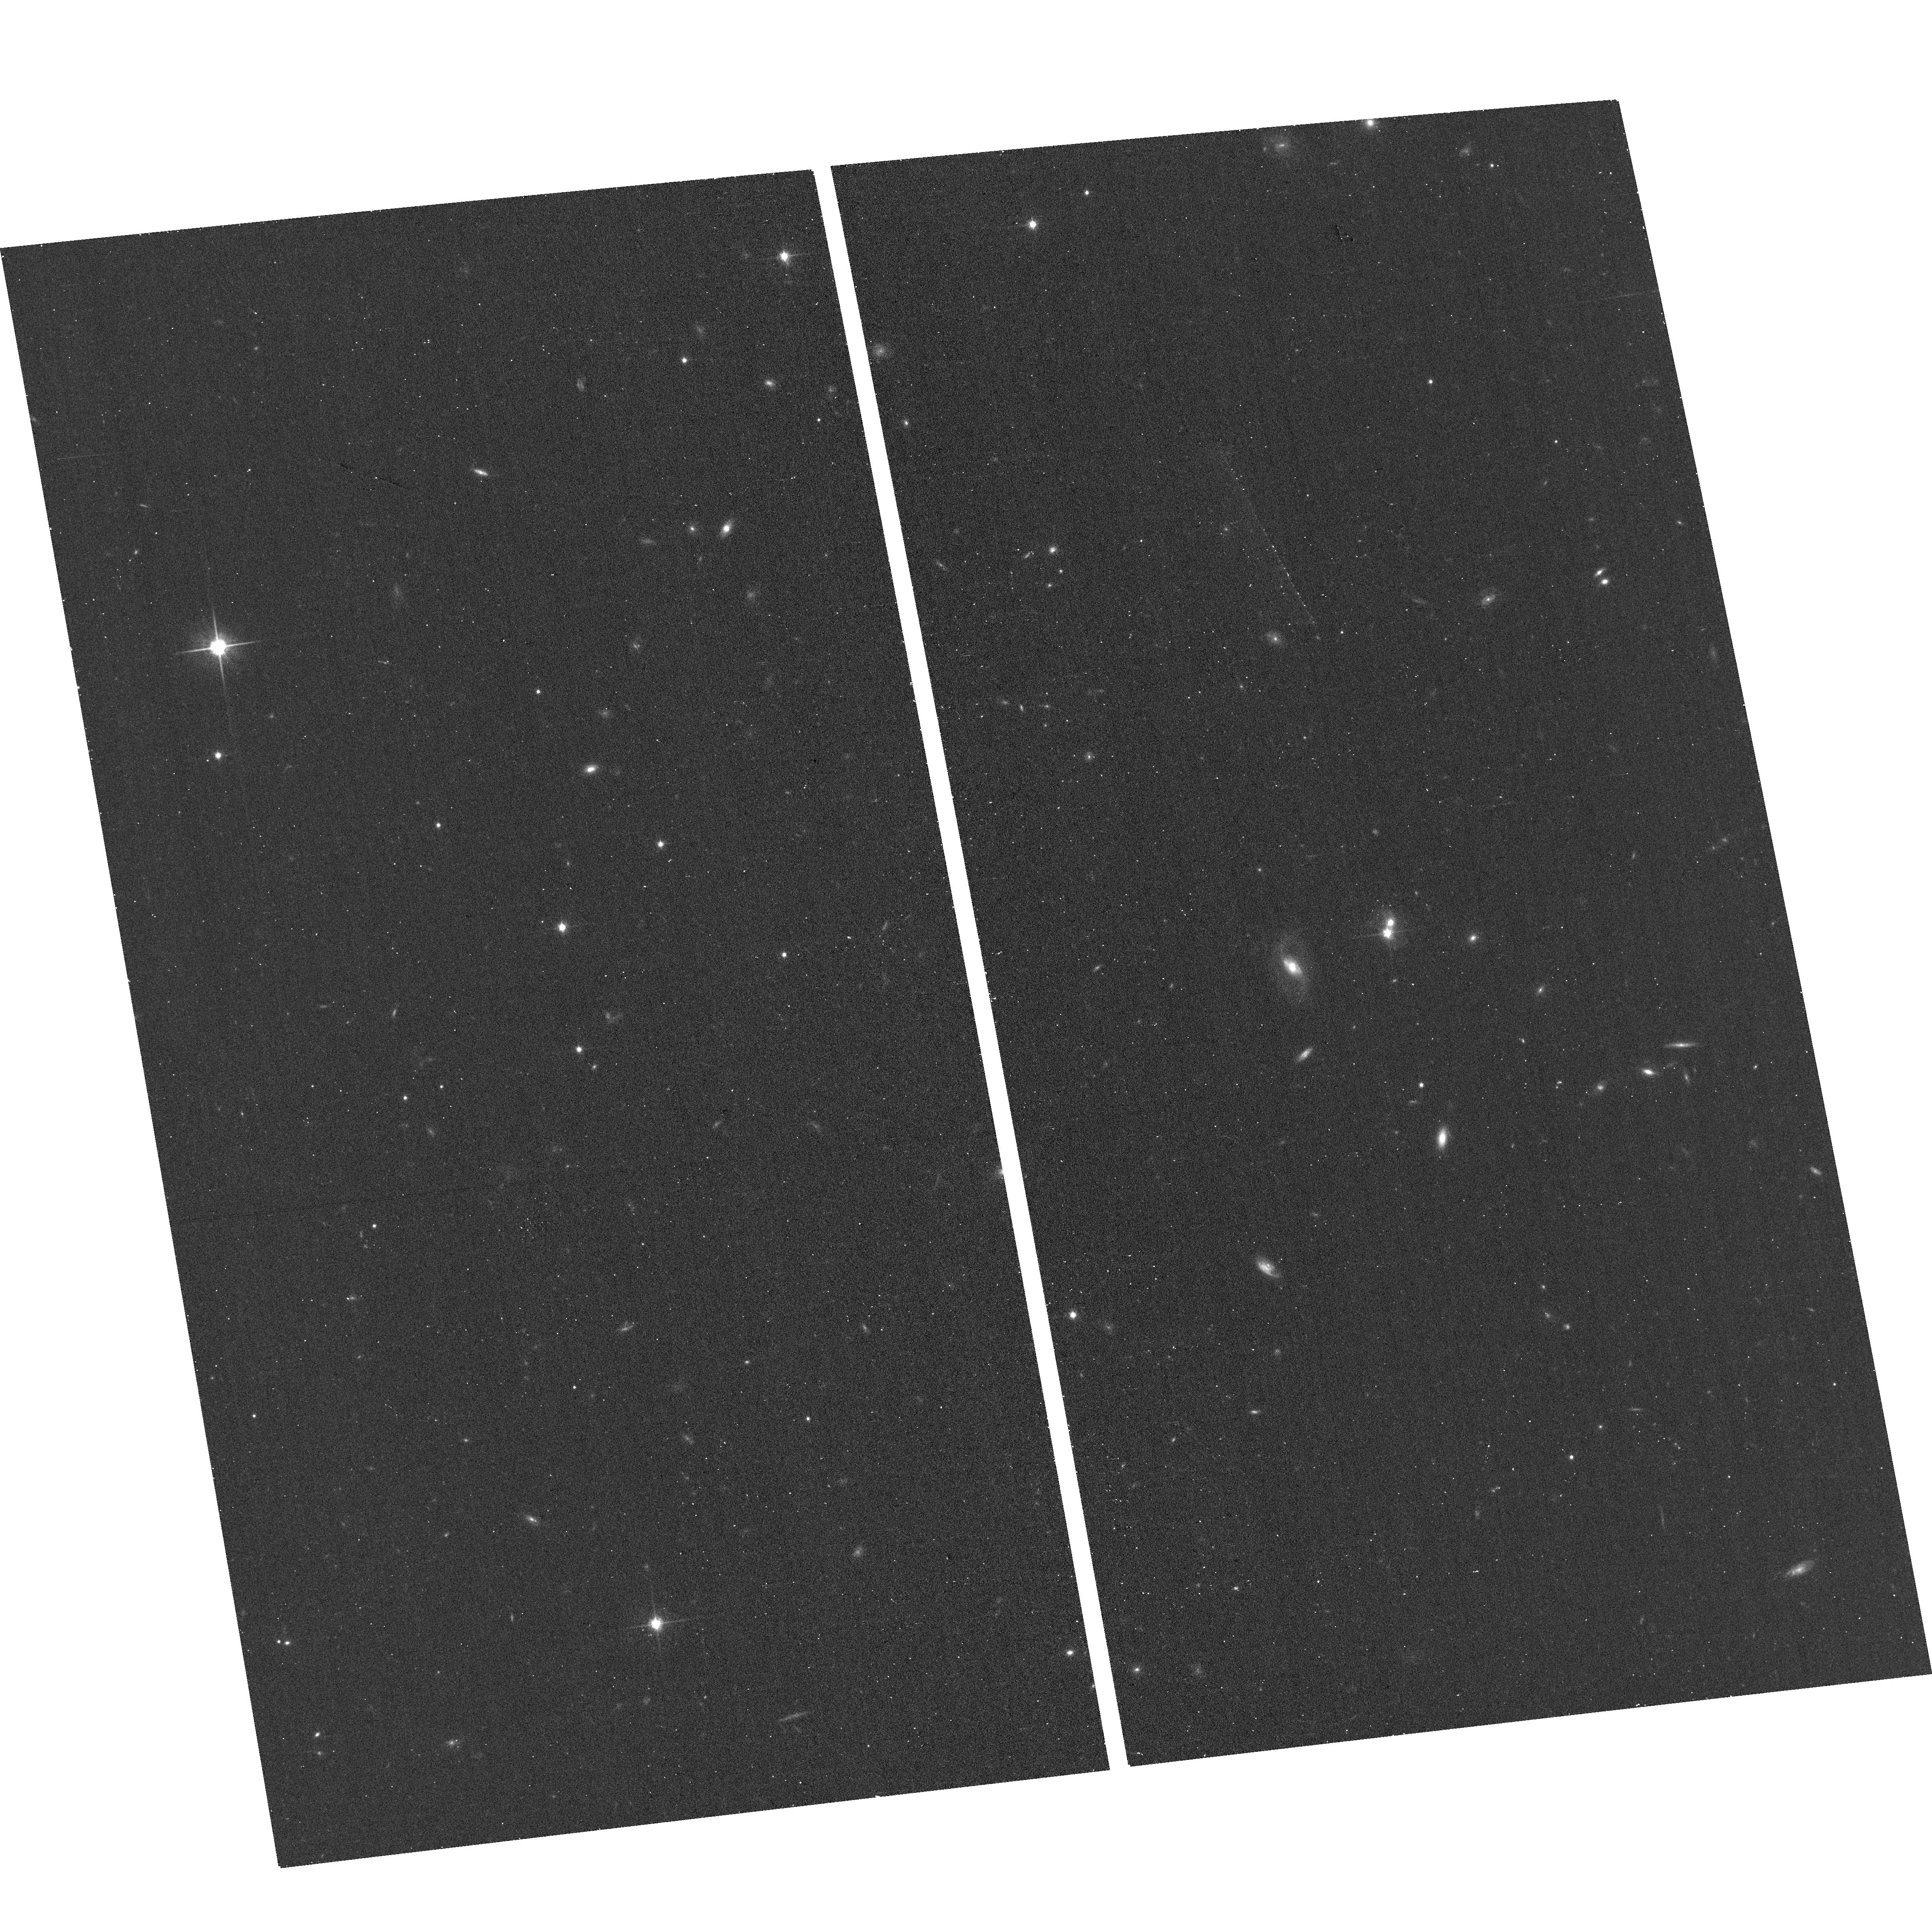
Target: J0311+0550
Instrument: ACS/WFC
Filter: F814W
Exposure: 11 min
Observation ID: hst_17308_60_acs_wfc_f814w_jf5660

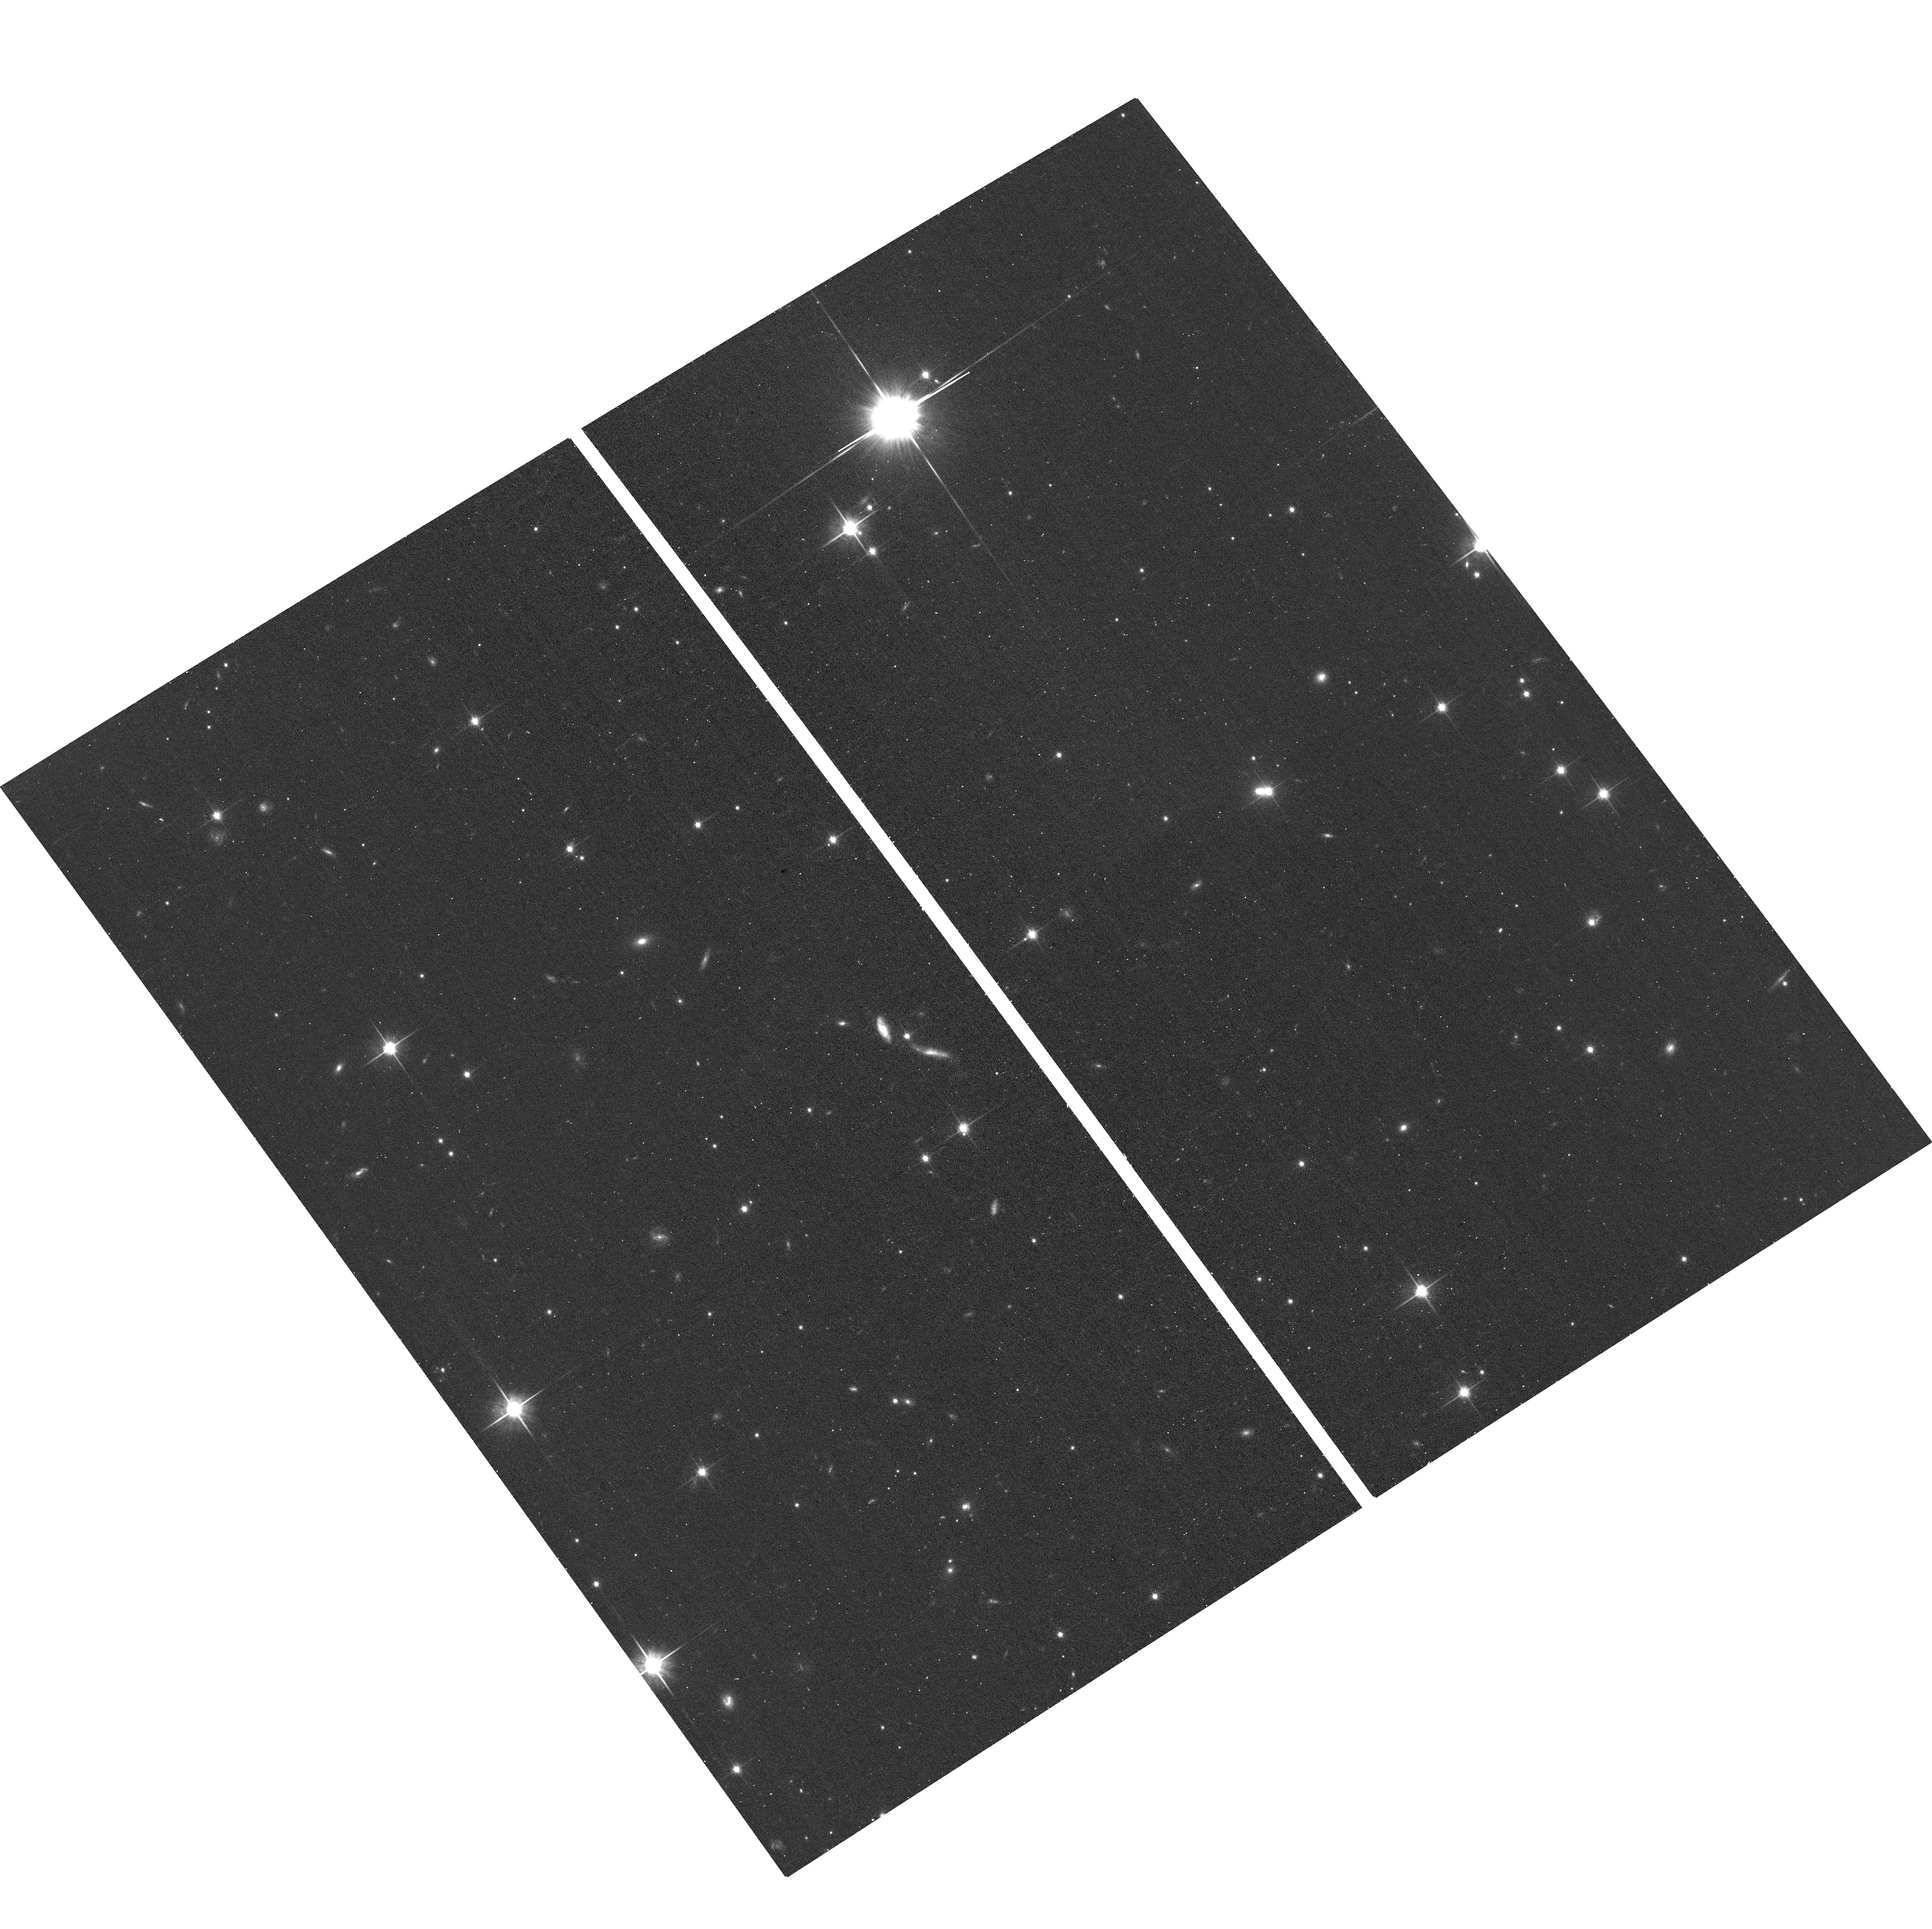
Target: J0740+0635
Instrument: ACS/WFC
Filter: F814W
Exposure: 11 min
Observation ID: hst_17308_0u_acs_wfc_f814w_jf560u

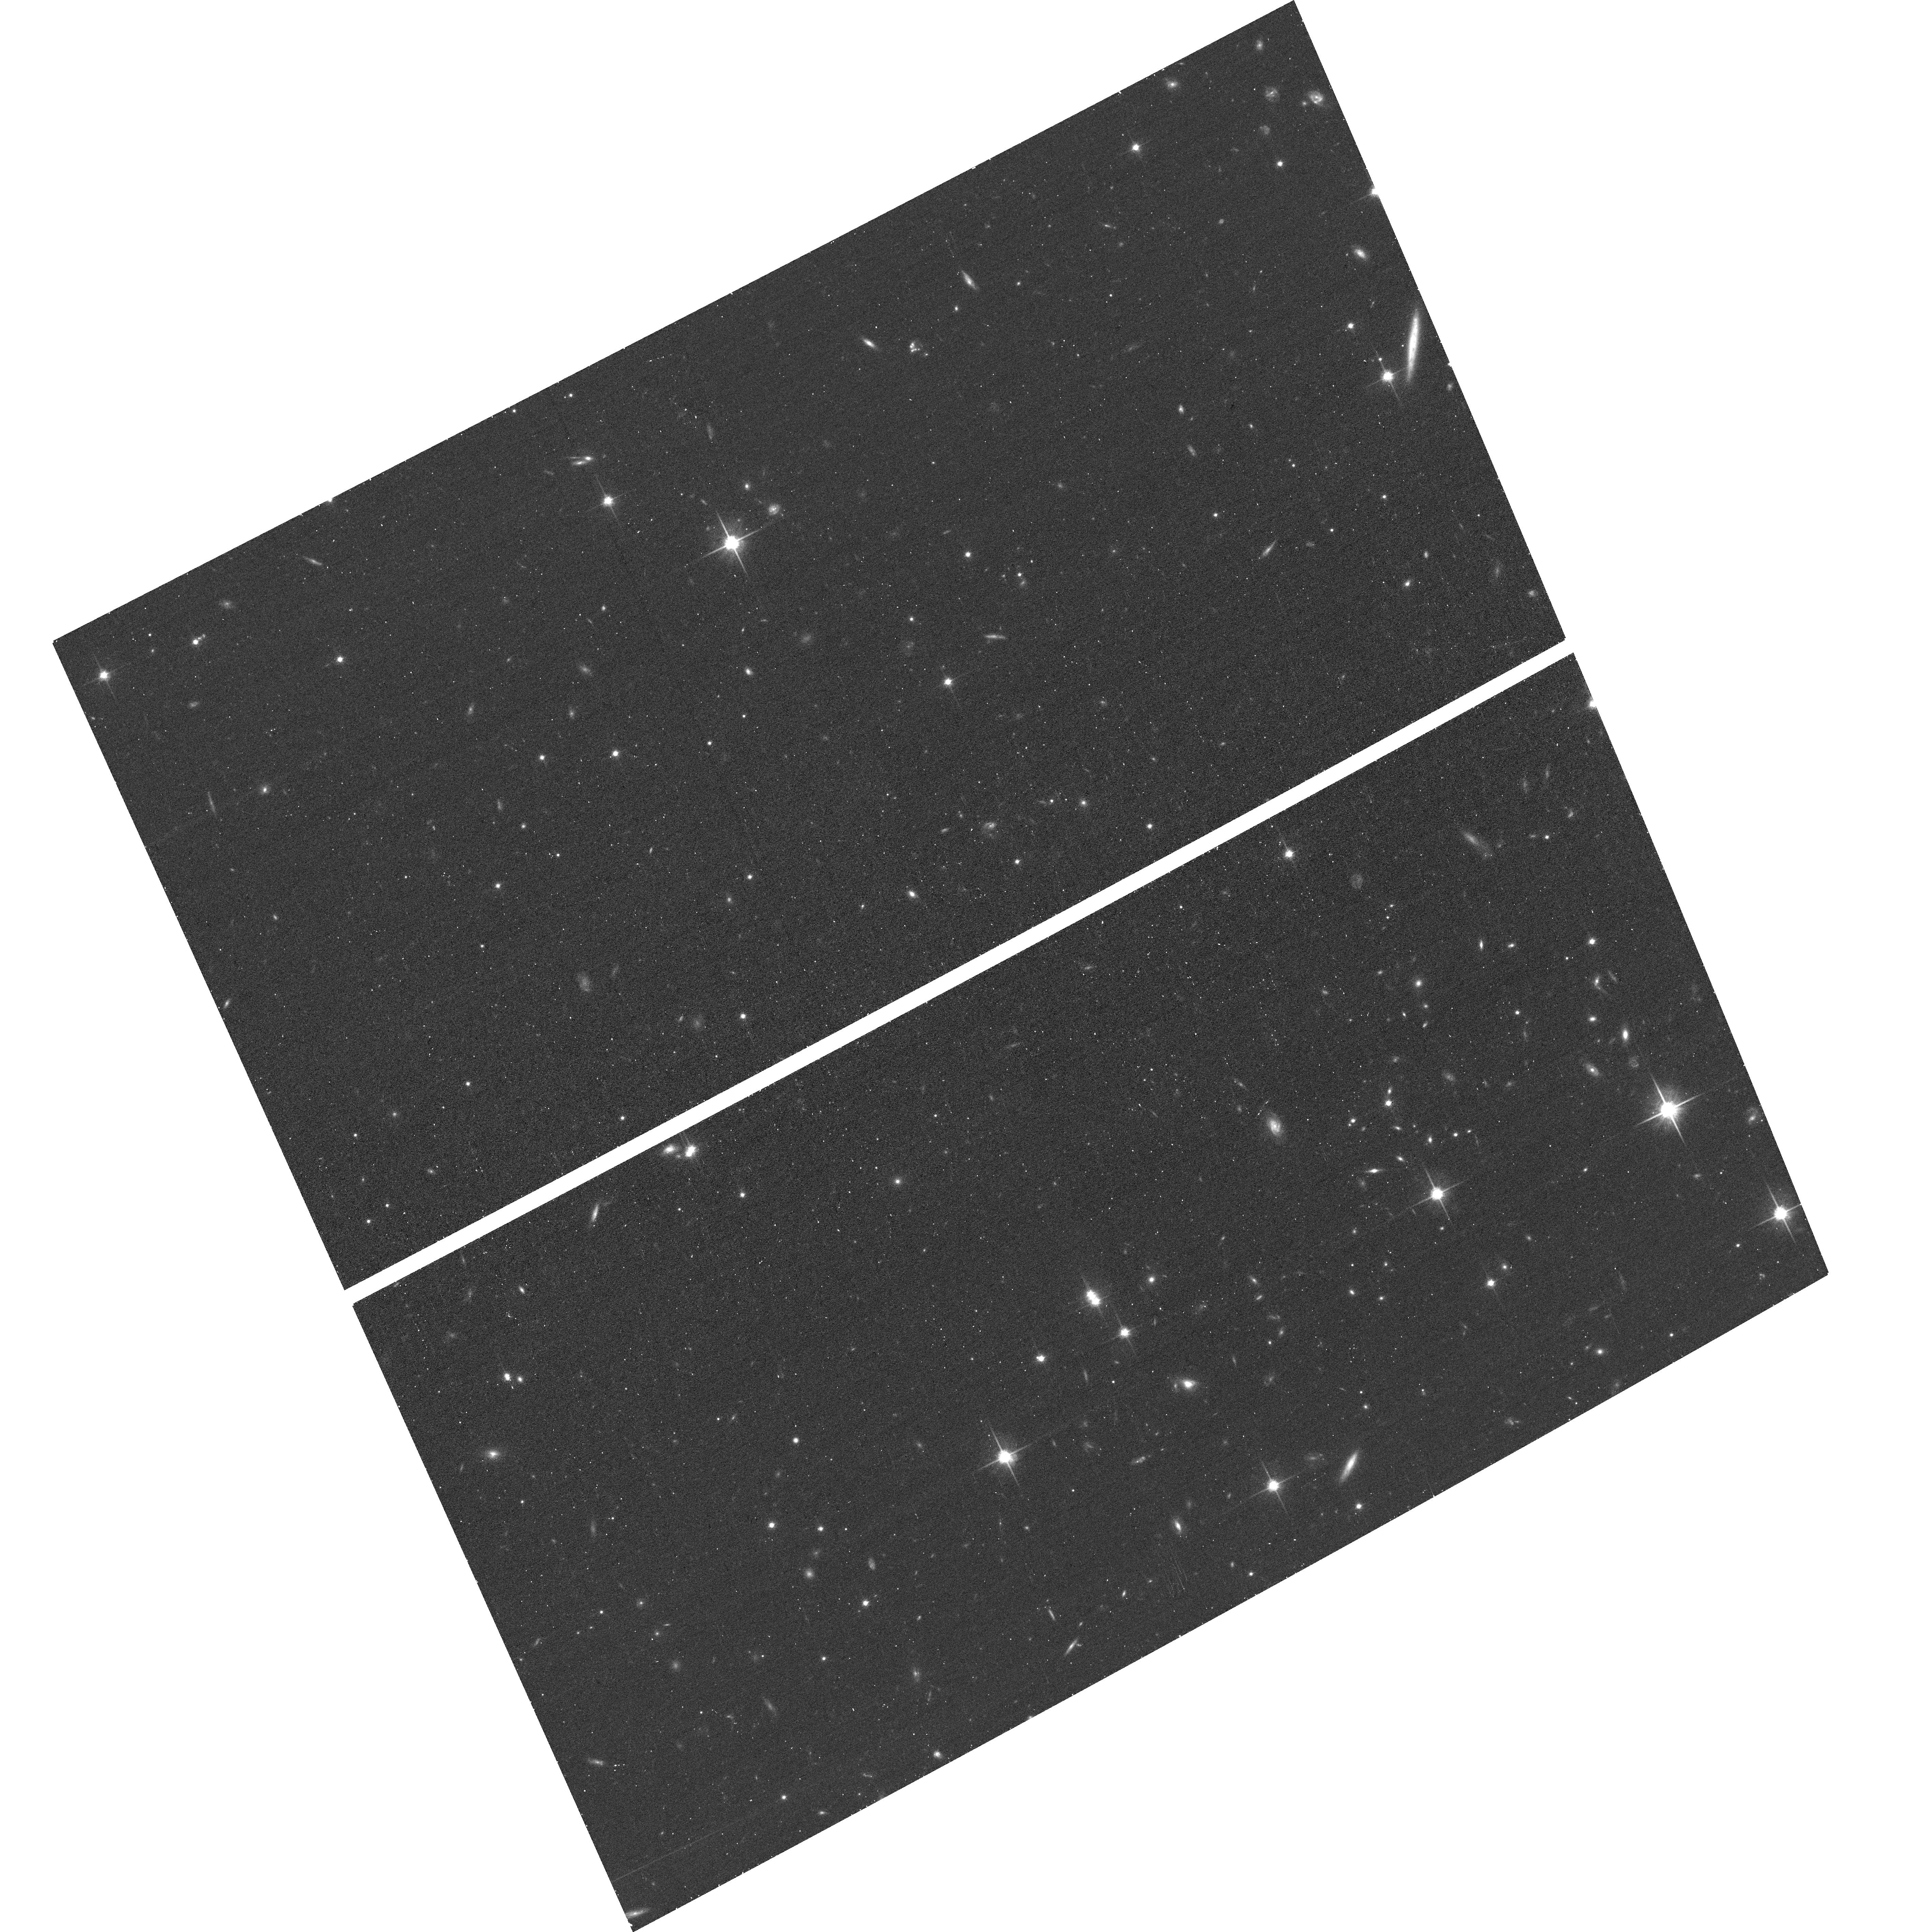
Target: J0140+4107
Instrument: ACS/WFC
Filter: F814W
Exposure: 11 min
Observation ID: hst_17308_27_acs_wfc_f814w_jf5627

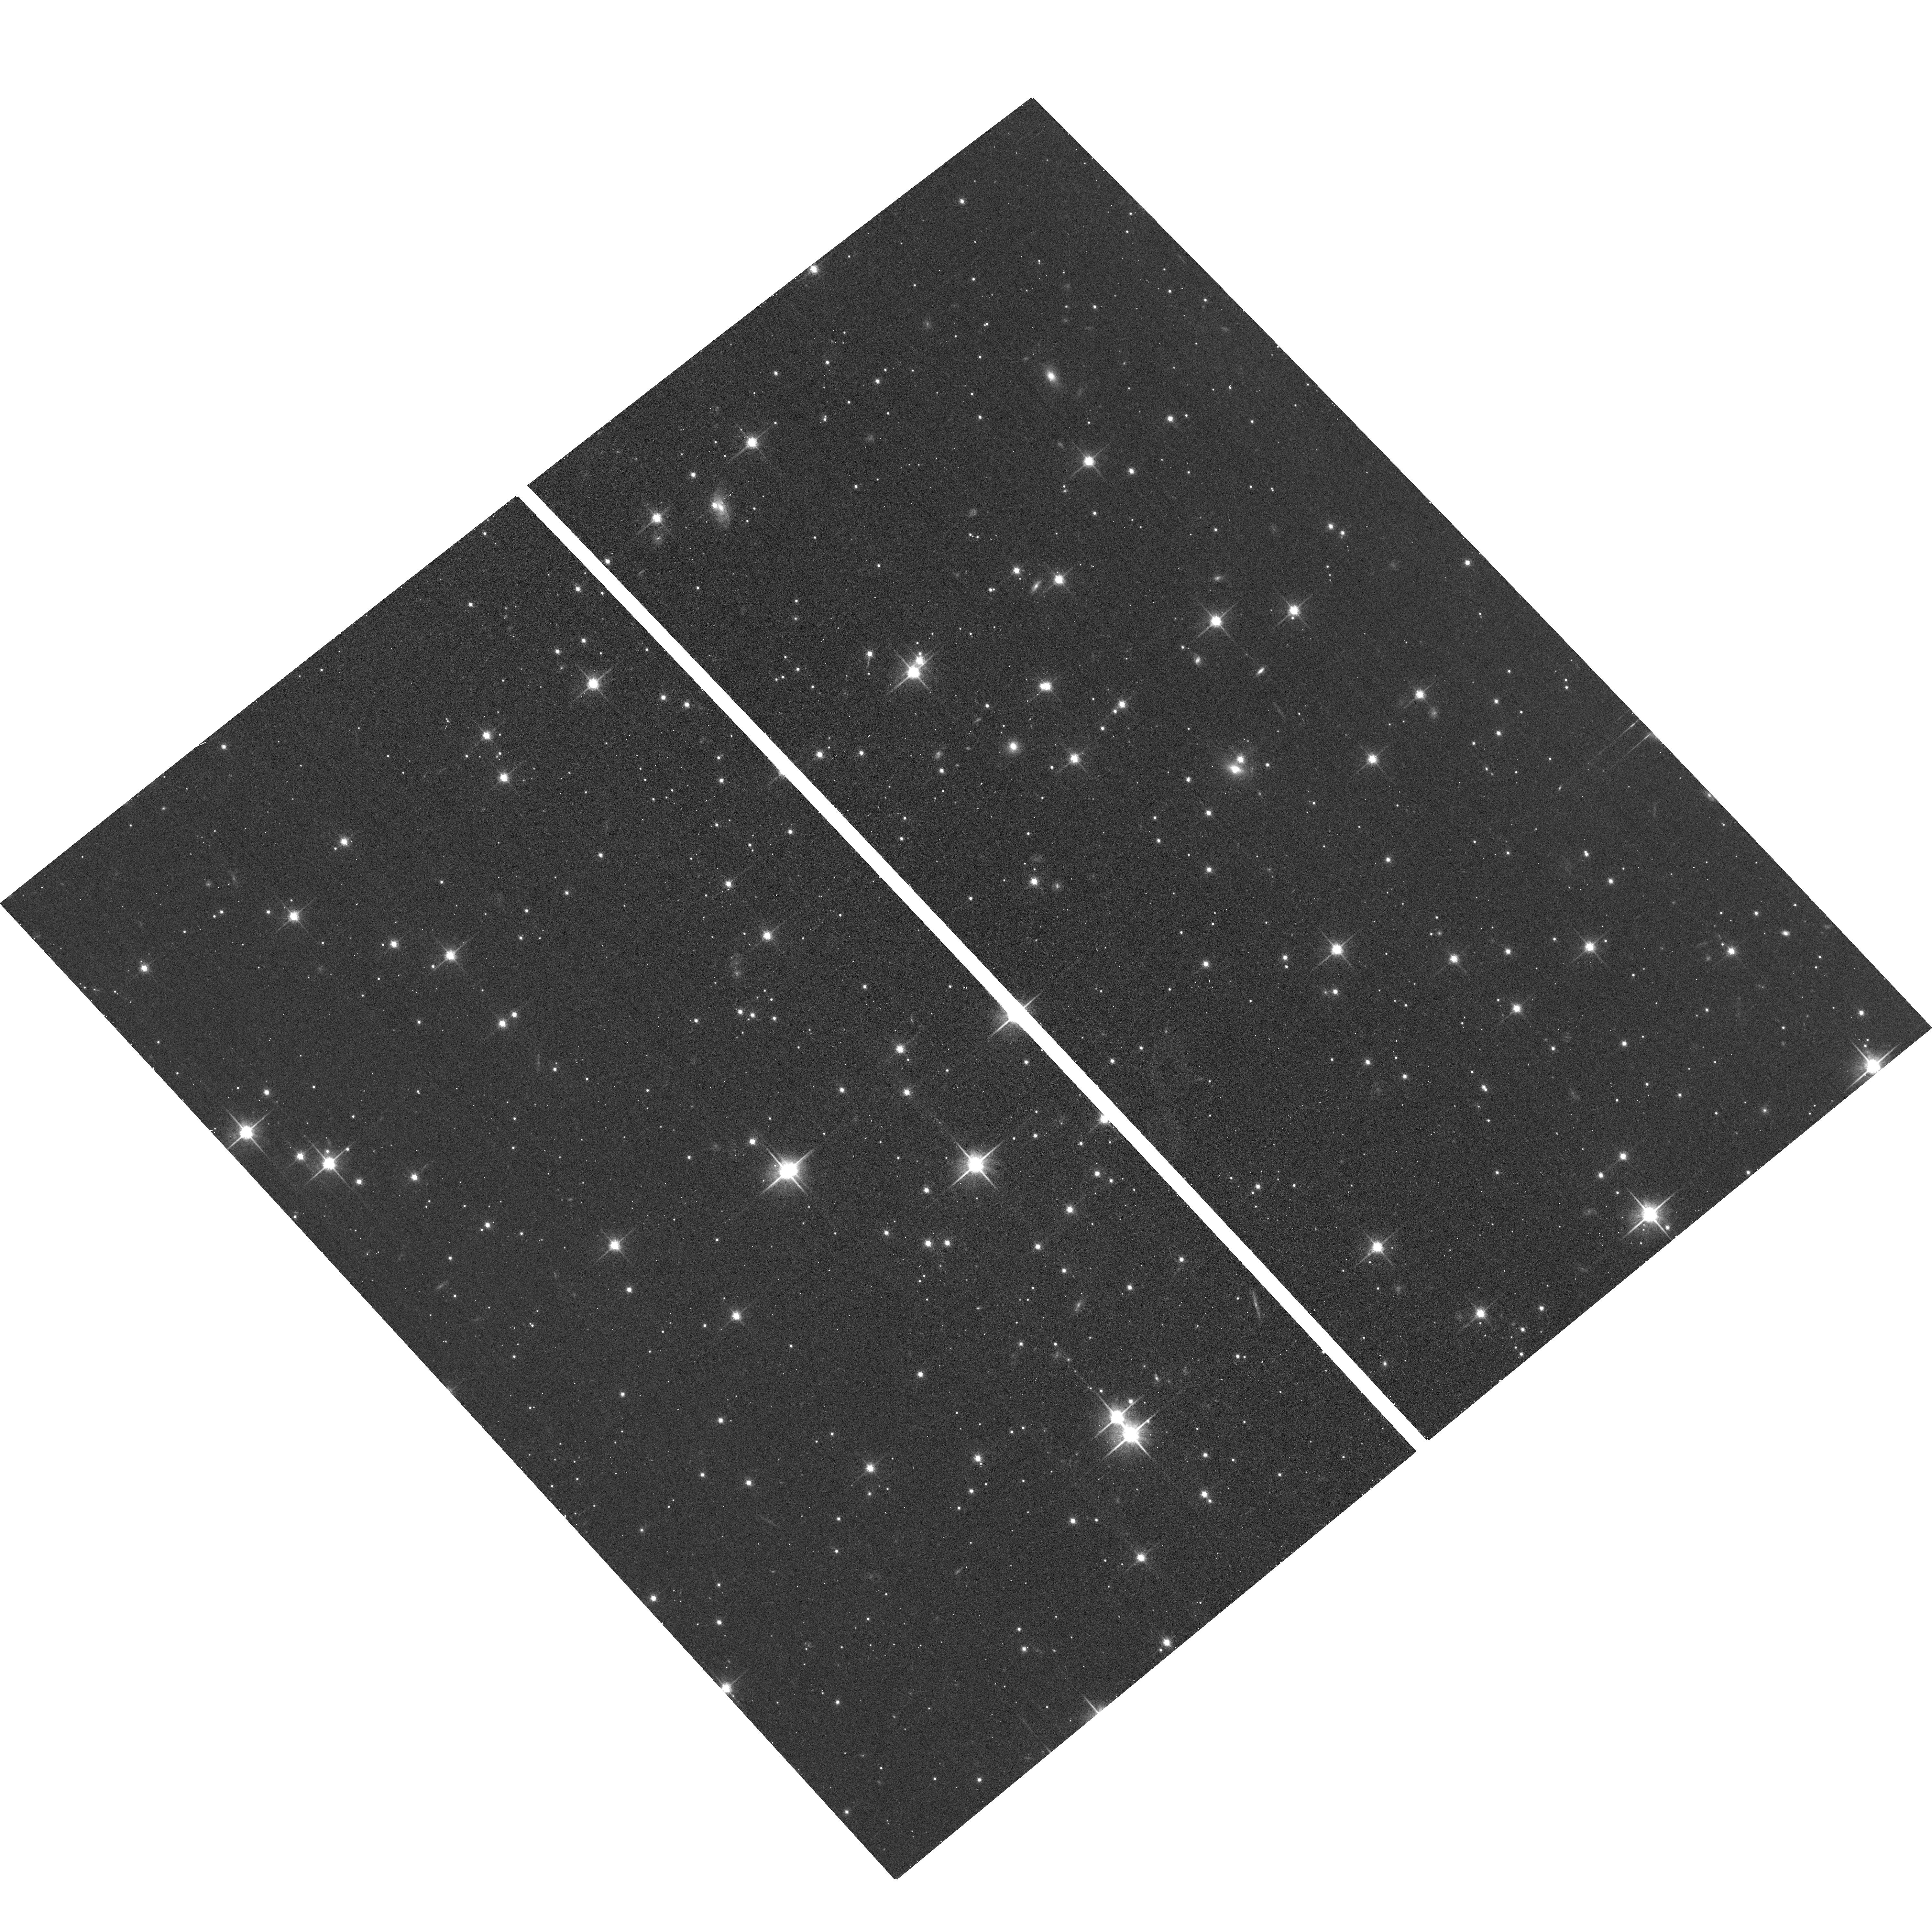
Target: J1548-2914
Instrument: ACS/WFC
Filter: F814W
Exposure: 11 min
Observation ID: hst_17308_7s_acs_wfc_f814w_jf567s

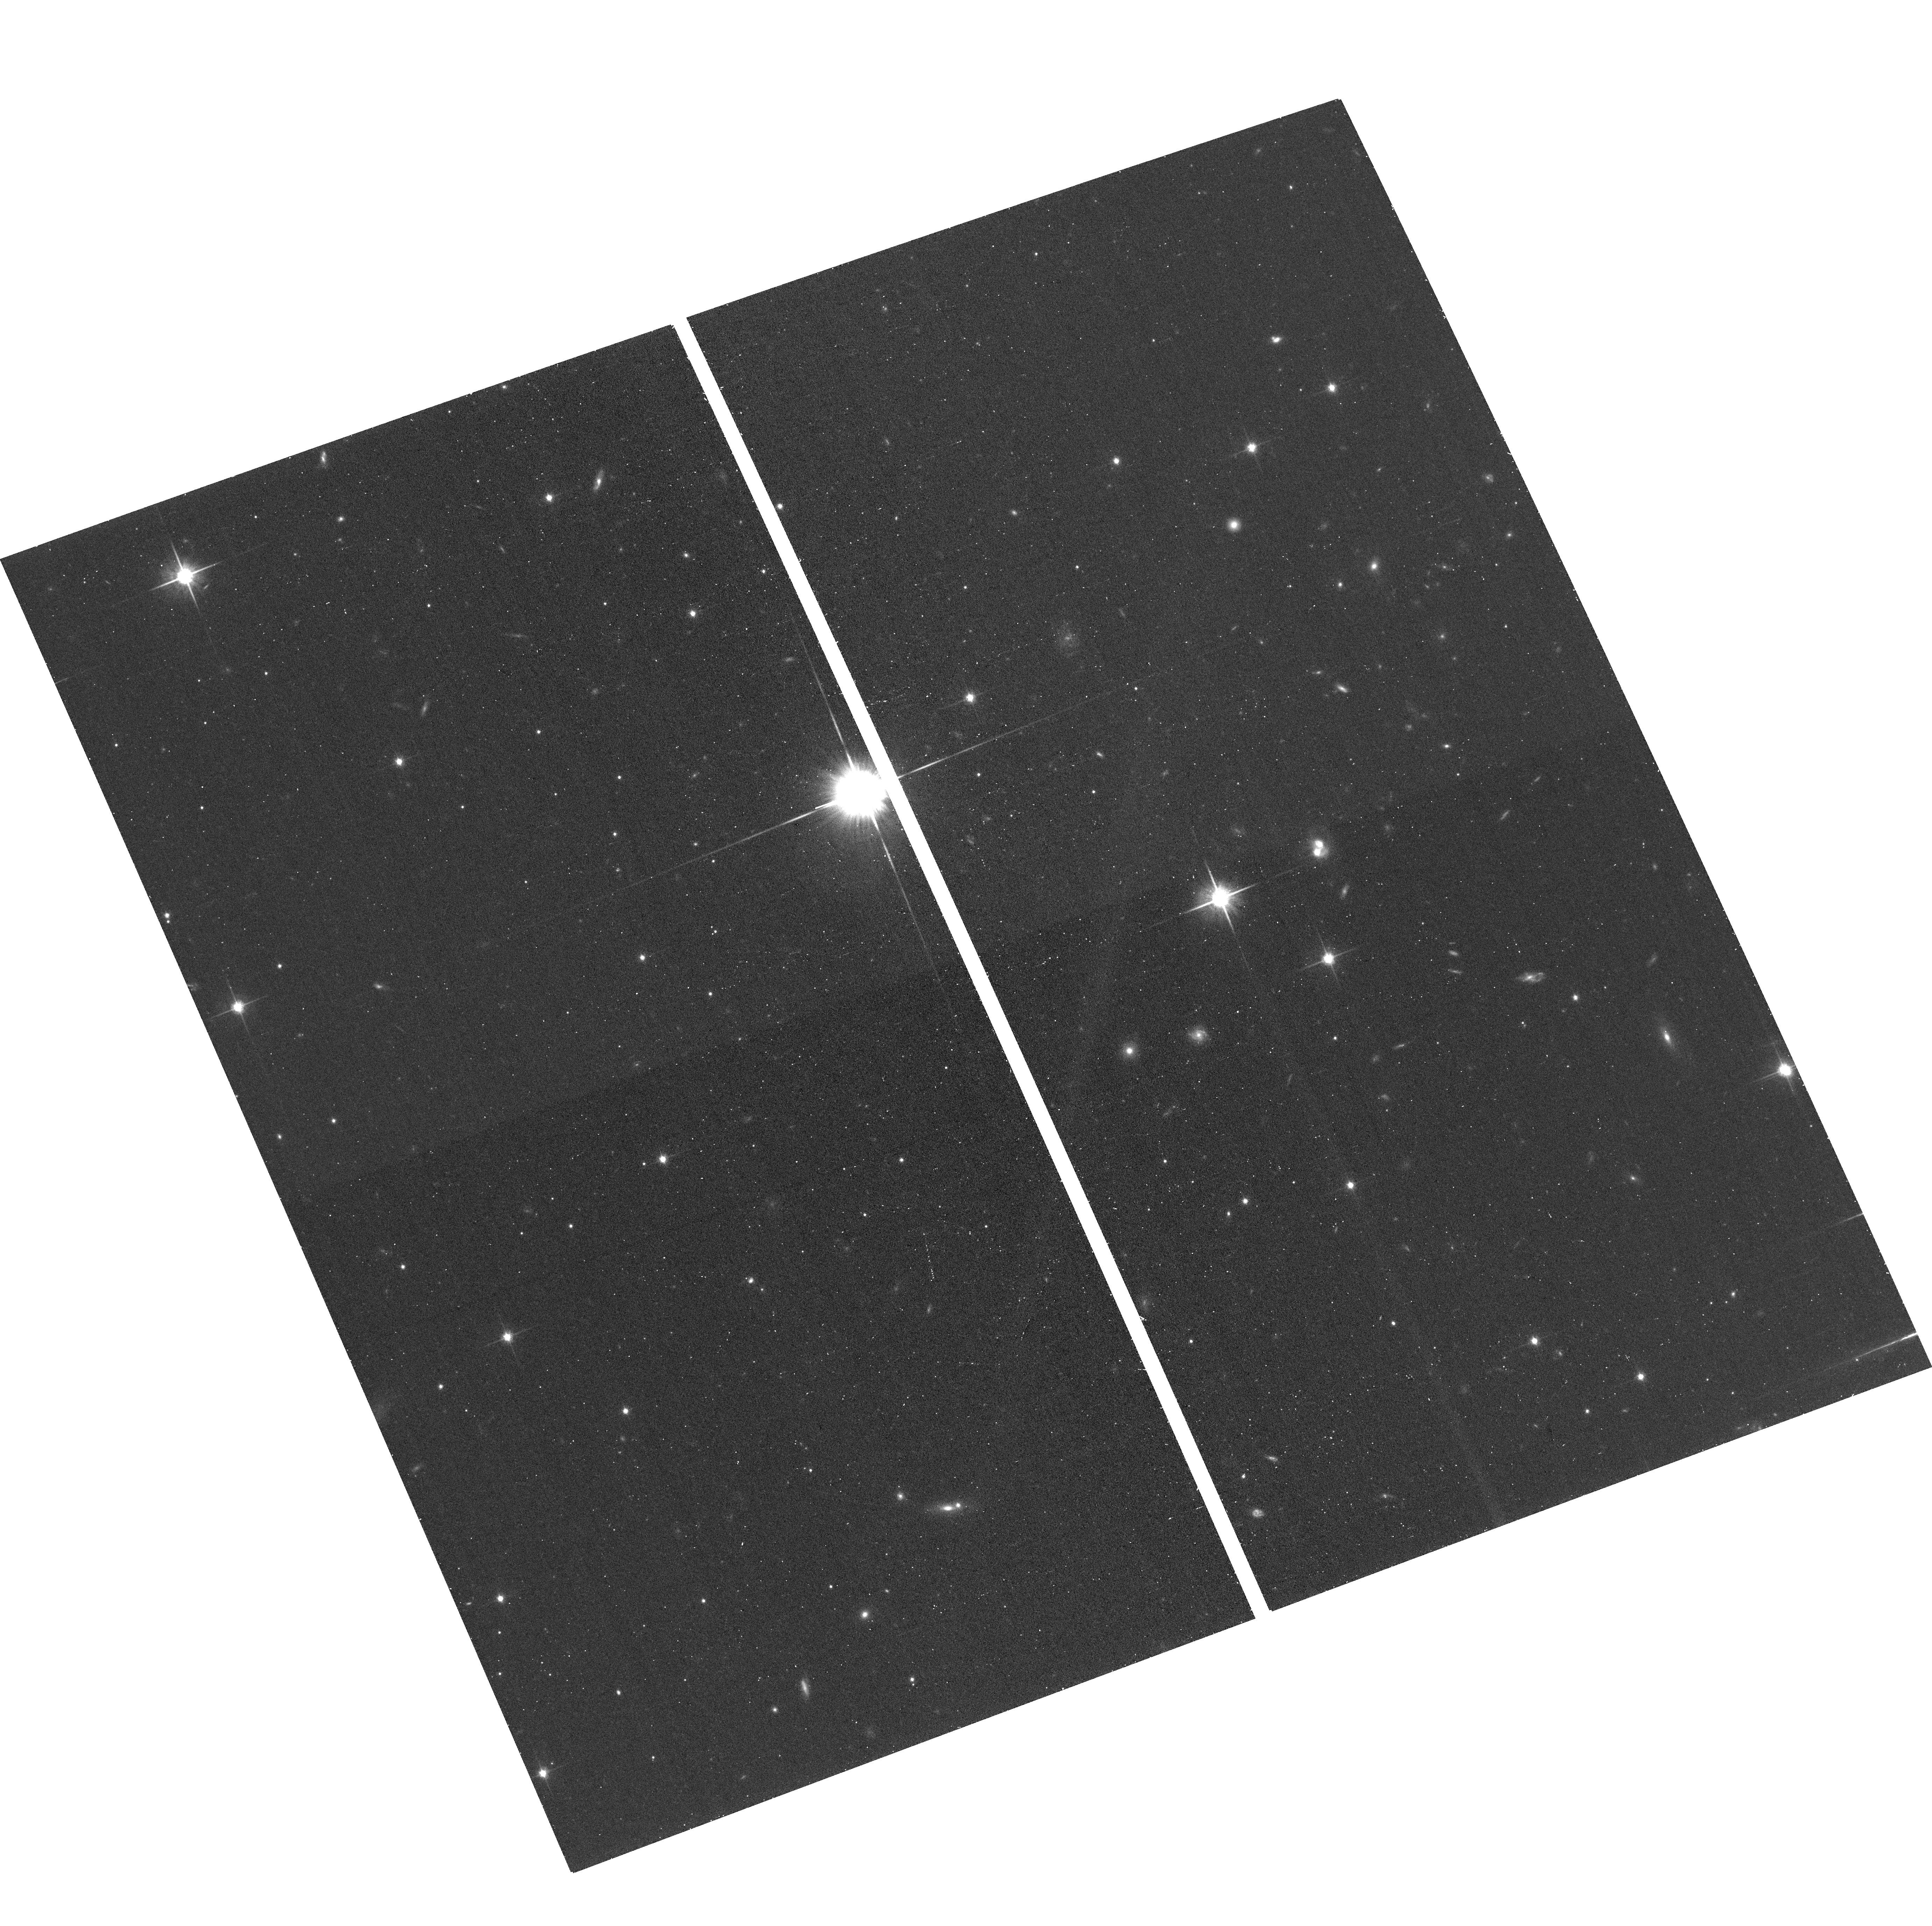
Target: J14491105-2025393
Instrument: ACS/WFC
Filter: F814W
Exposure: 11 min
Observation ID: hst_17308_6x_acs_wfc_f814w_jf566x

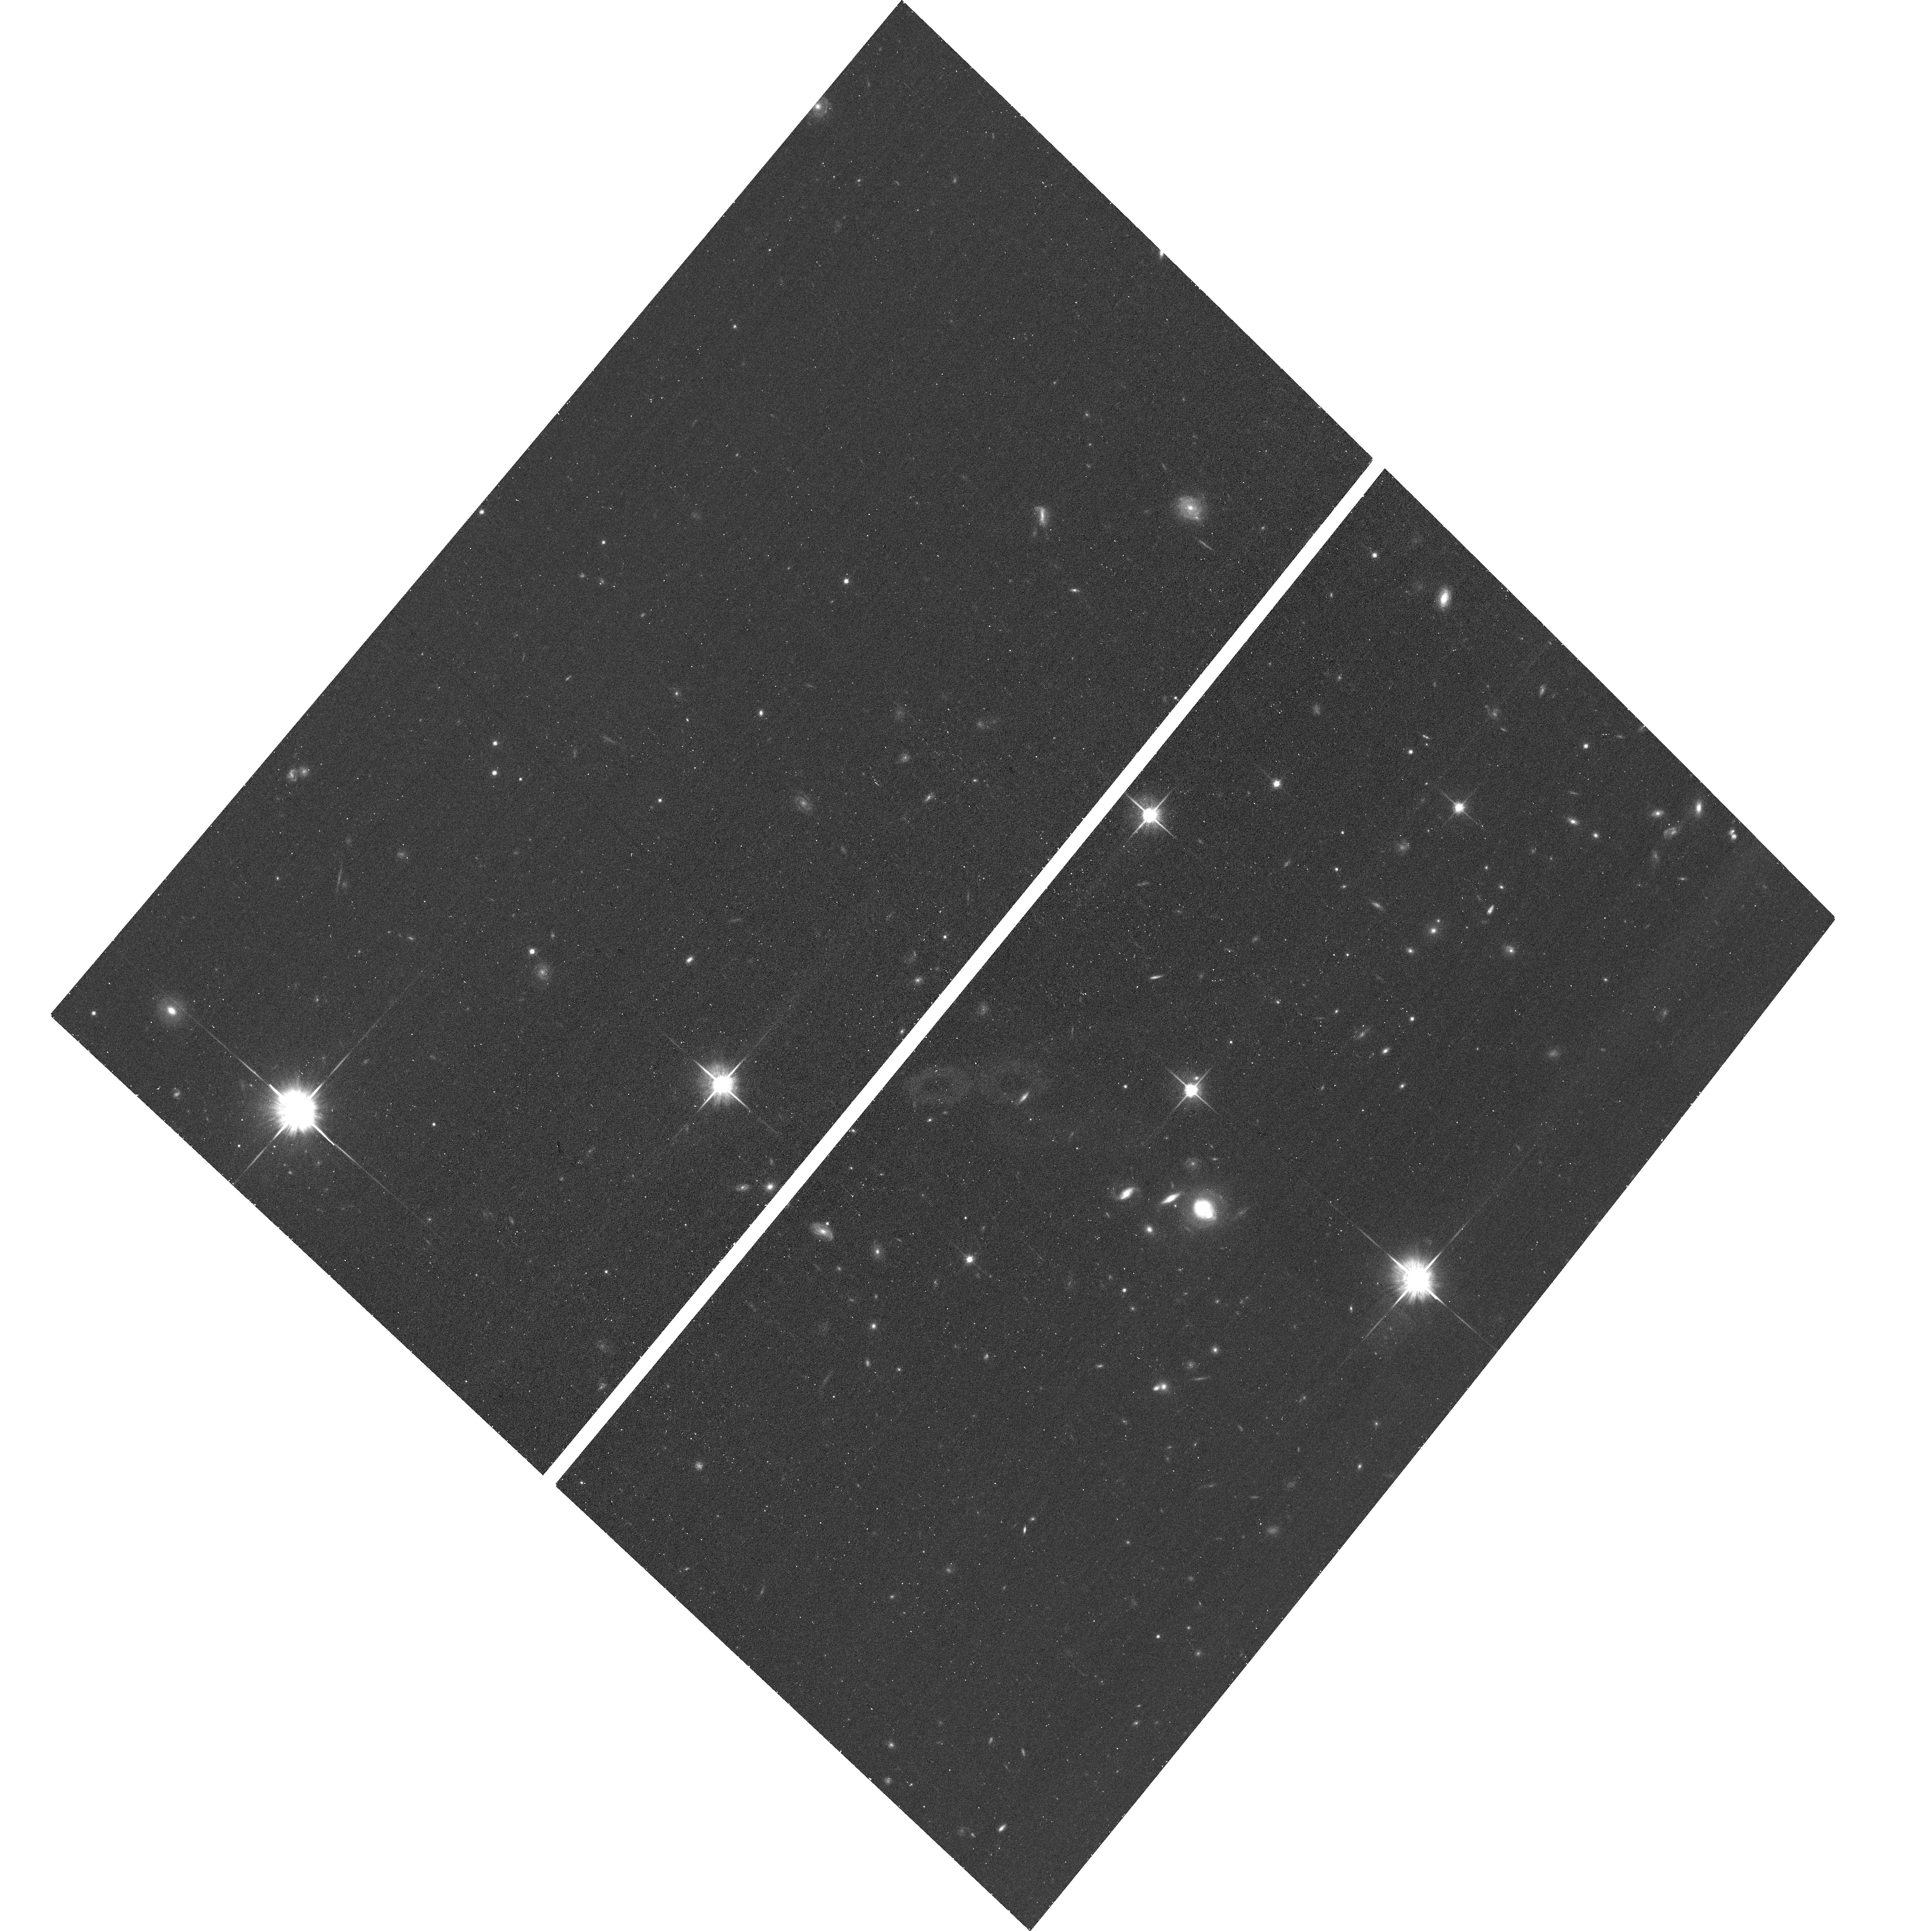
Target: J0504-2446
Instrument: ACS/WFC
Filter: F814W
Exposure: 11 min
Observation ID: hst_17308_97_acs_wfc_f814w_jf5697

An HST Gap Program for lensed Quasars (PI: Lemon, Cameron)

Gravitationally lensed quasars probe a wide range of astronomical scales from the source quasar accretion disk and the lensing galaxy IMF, to galaxy mass distributions and the Hubble constant. High-resolution imaging reveals the lensed quasar host galaxy, offering not only a unique probe of quasar-host relations at high-redshift, but also constraints on the mass distribution of the lensing galaxy. Previous HST observations (of around 70 systems) have revealed exciting details in individual systems, such as those with extra sources. We propose a target catalogue of 408 lensed quasars and likely candidates lacking high-resolution imaging for F814W observations to build a legacy dataset for the astronomical community.